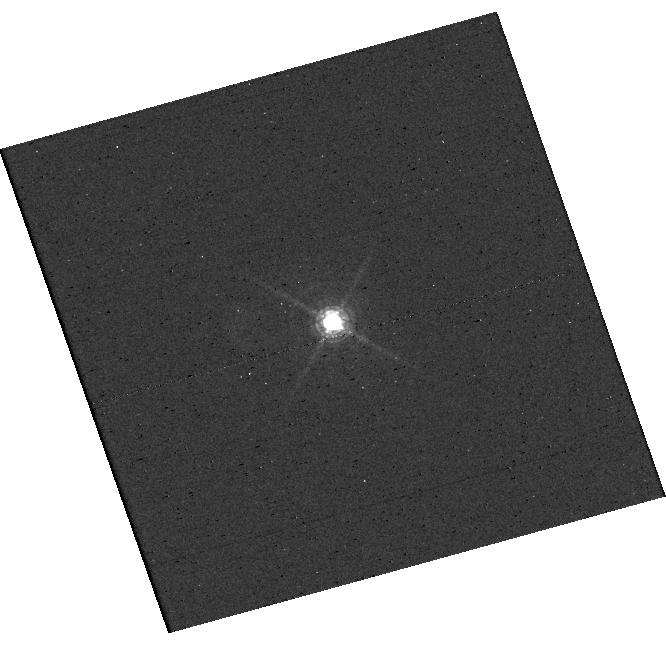
Target: EM-AS-209. Instrument: WFC3/UVIS. Filter: F656N. Exposure: 8 min. Observation ID: hst_17283_03_wfc3_uvis_f656n_if3b03

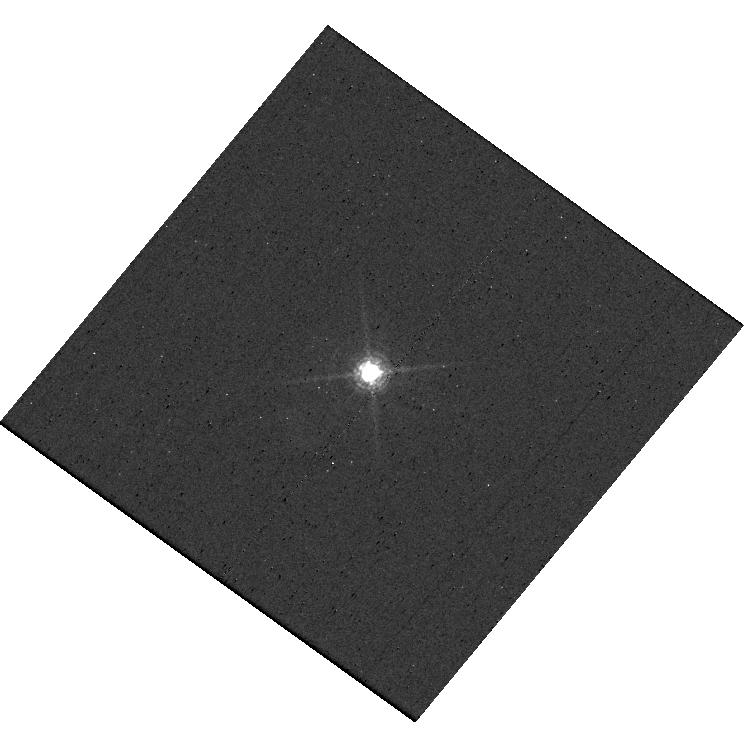
Target: EM-AS-209. Instrument: WFC3/UVIS. Filter: F656N. Exposure: 8 min. Observation ID: hst_17283_02_wfc3_uvis_f656n_if3b02

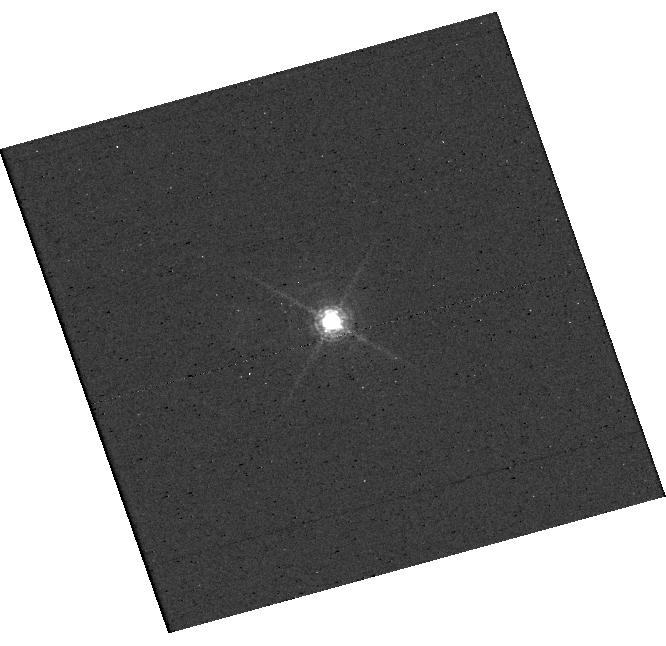
Target: EM-AS-209. Instrument: WFC3/UVIS. Filter: F656N. Exposure: 8 min. Observation ID: hst_17283_01_wfc3_uvis_f656n_if3b01

Confirming an accreting planet in a very young protoplanetary disk (PI: Cugno, Gabriele)

We will attempt to confirm the detection of an accreting protoplanet detected after the Cycle 30 deadline with the MagAO-X instrument in a narrow-band H-alpha filter. The observations were taken under exceptional conditions, and it is highly unlikely that similar conditions will be met during a second epoch observation from the ground. The protoplanet, detected with >4 sigma fidelity, is located at ~1 arcsec from the central star, and it is accreting at a relatively low rate (Macc = 8.5 x 10^-9 MJ/yr assuming zero extinction). The analysis will allow us to (1) confirm the existence of the accreting protoplanet, (2) investigate its accretion history, (3) search for indications of accretion variability, (4) provide valuable information to numerical simulations of planet formation and planet-disk interactions. Given the young age of the star (<1-2 Myr), the protoplanet candidate AS209c has the potential of revolutionize the field of planet formation, demonstrating that planets can form quickly at large separation from their star via disk instability. Indeed, core accretion requires much longer timescales for the protoplanet candidate to form. We will use the narrow-band filter F656N of the HST/WFC3 instrument for 3 orbit in order to achieve the sensitivity necessary to confirm the companion detection. If confirmed, this candidate would be HST's first bona fide discovery of a protoplanet.